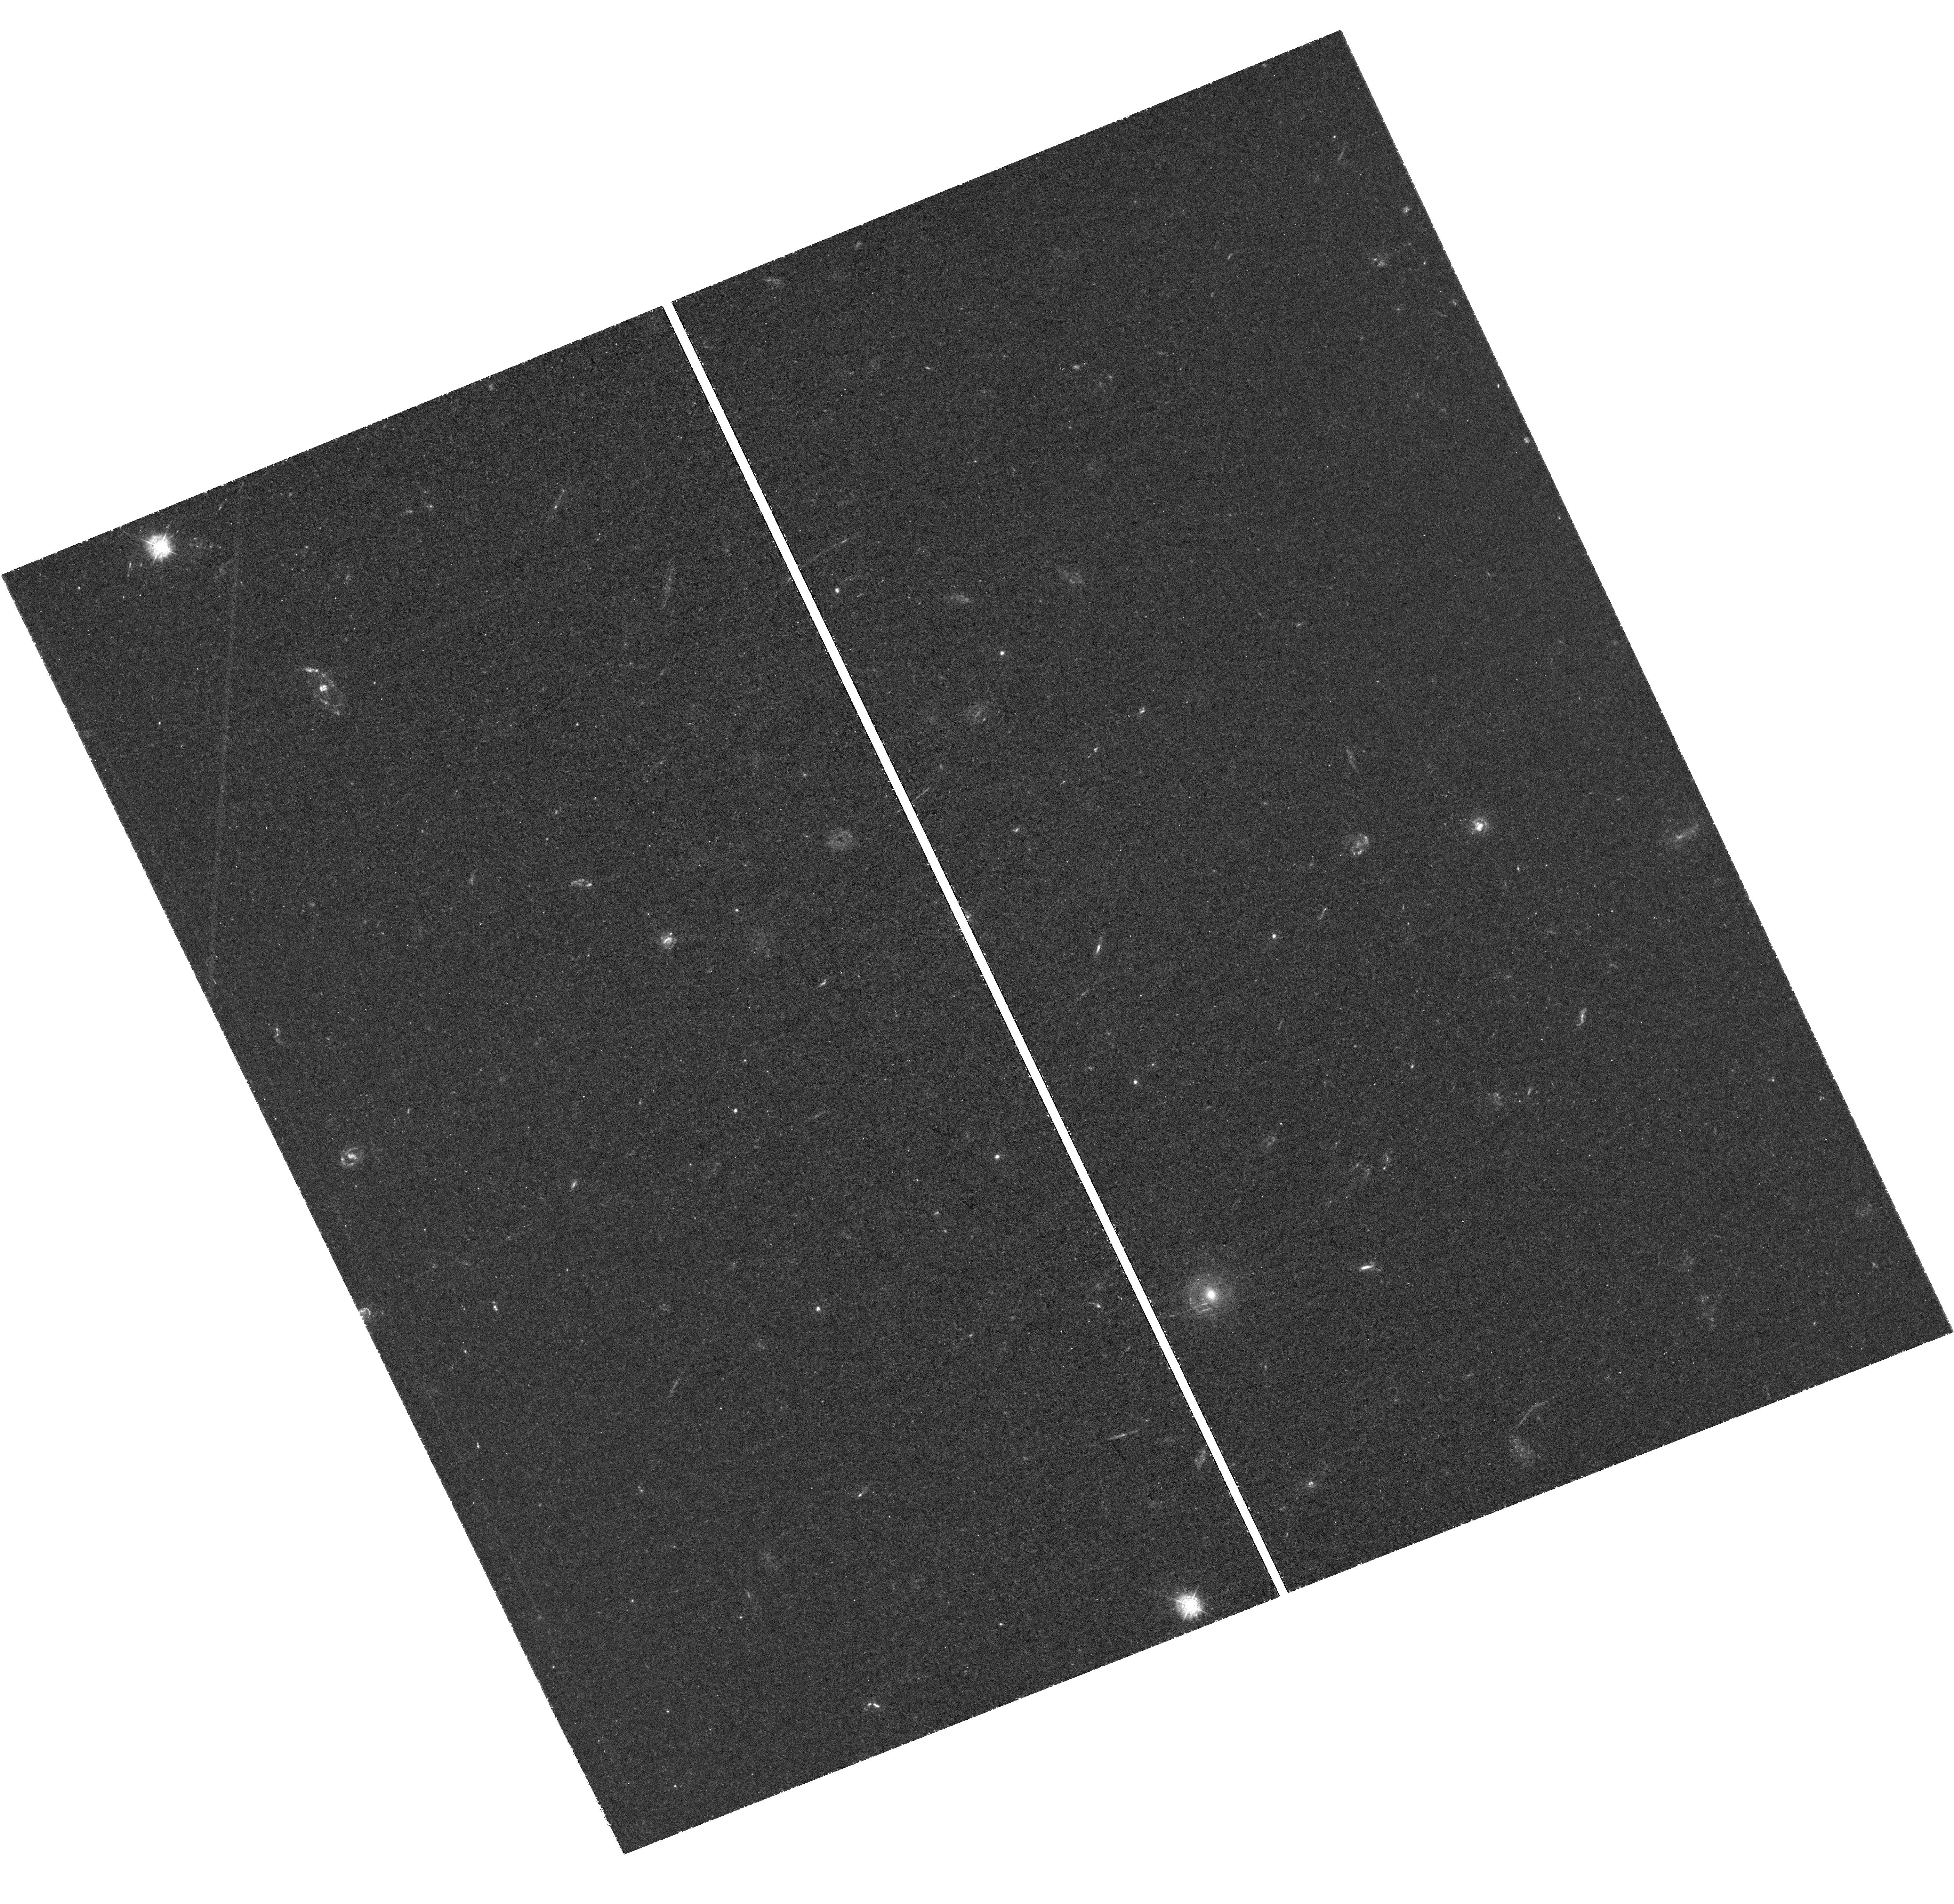
Target: MACSJ0416. Instrument: WFC3/UVIS. Filter: F336W. Exposure: 3.1 h. Observation ID: hst_14209_04_wfc3_uvis_f336w_icu104

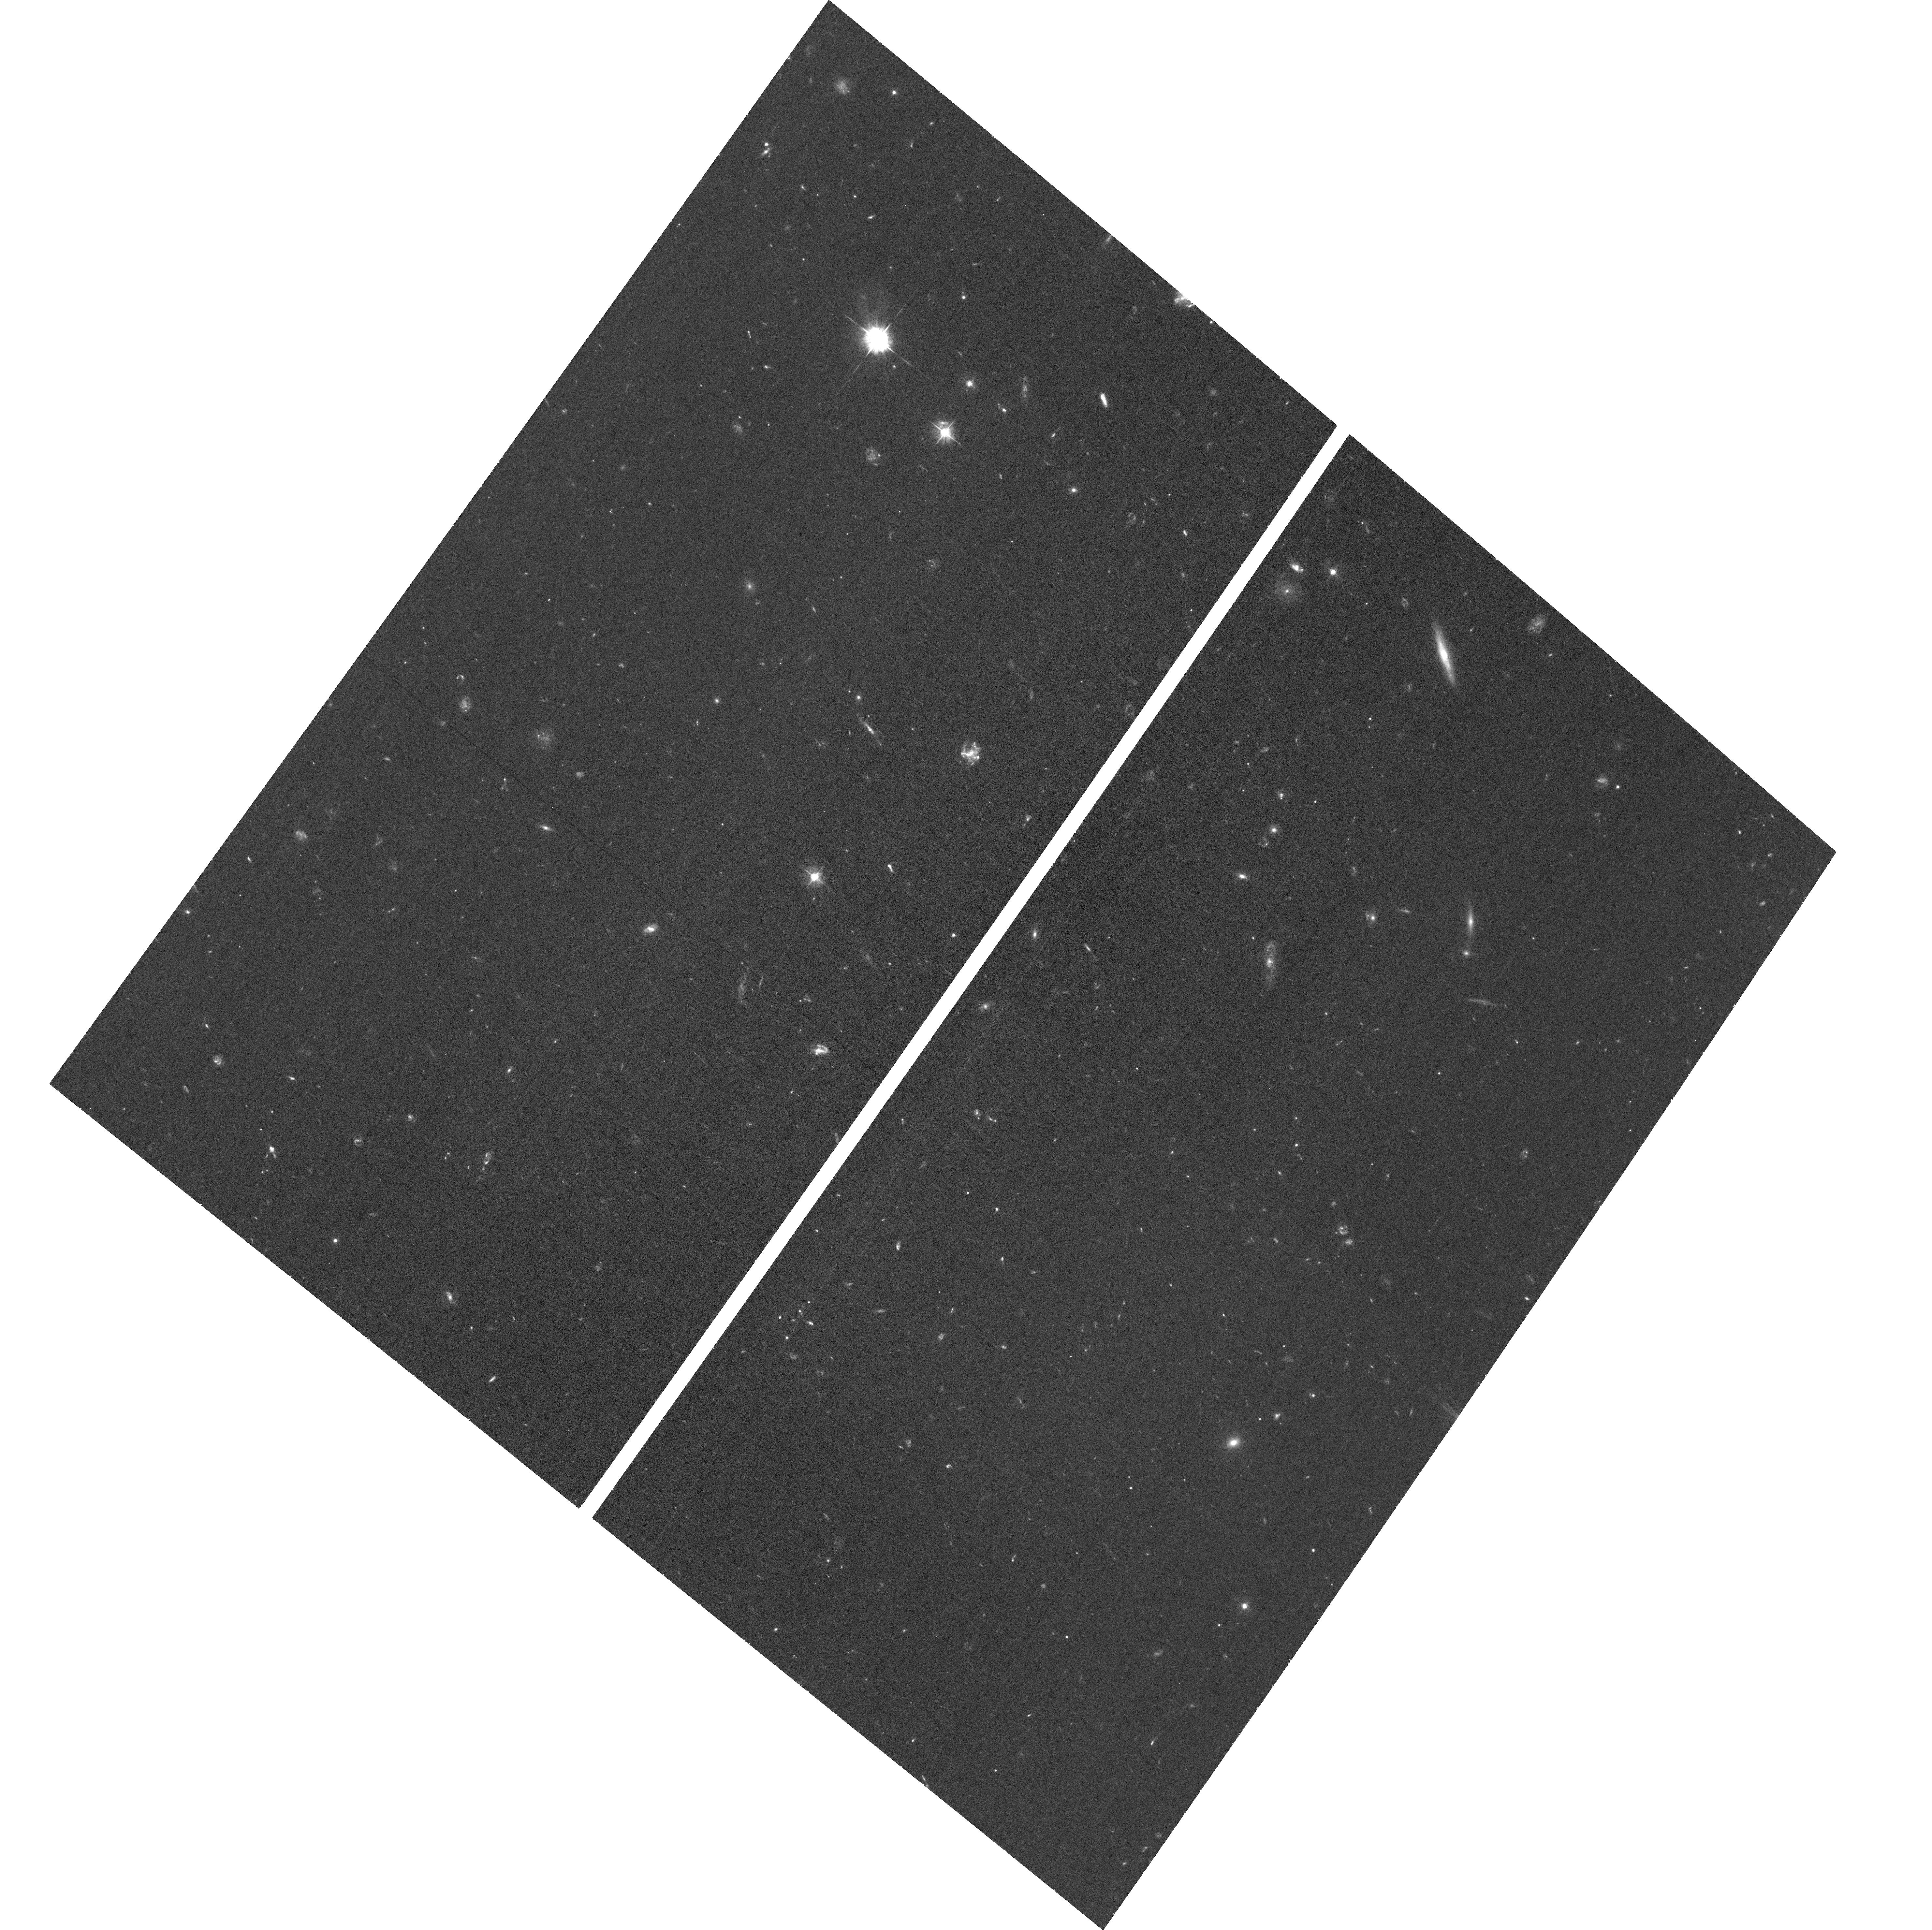
Target: field at RA 342.310°, Dec -44.555°. Instrument: ACS/WFC. Filter: F435W. Exposure: 1.4 h. Observation ID: hst_14209_07_acs_wfc_f435w_jcu107

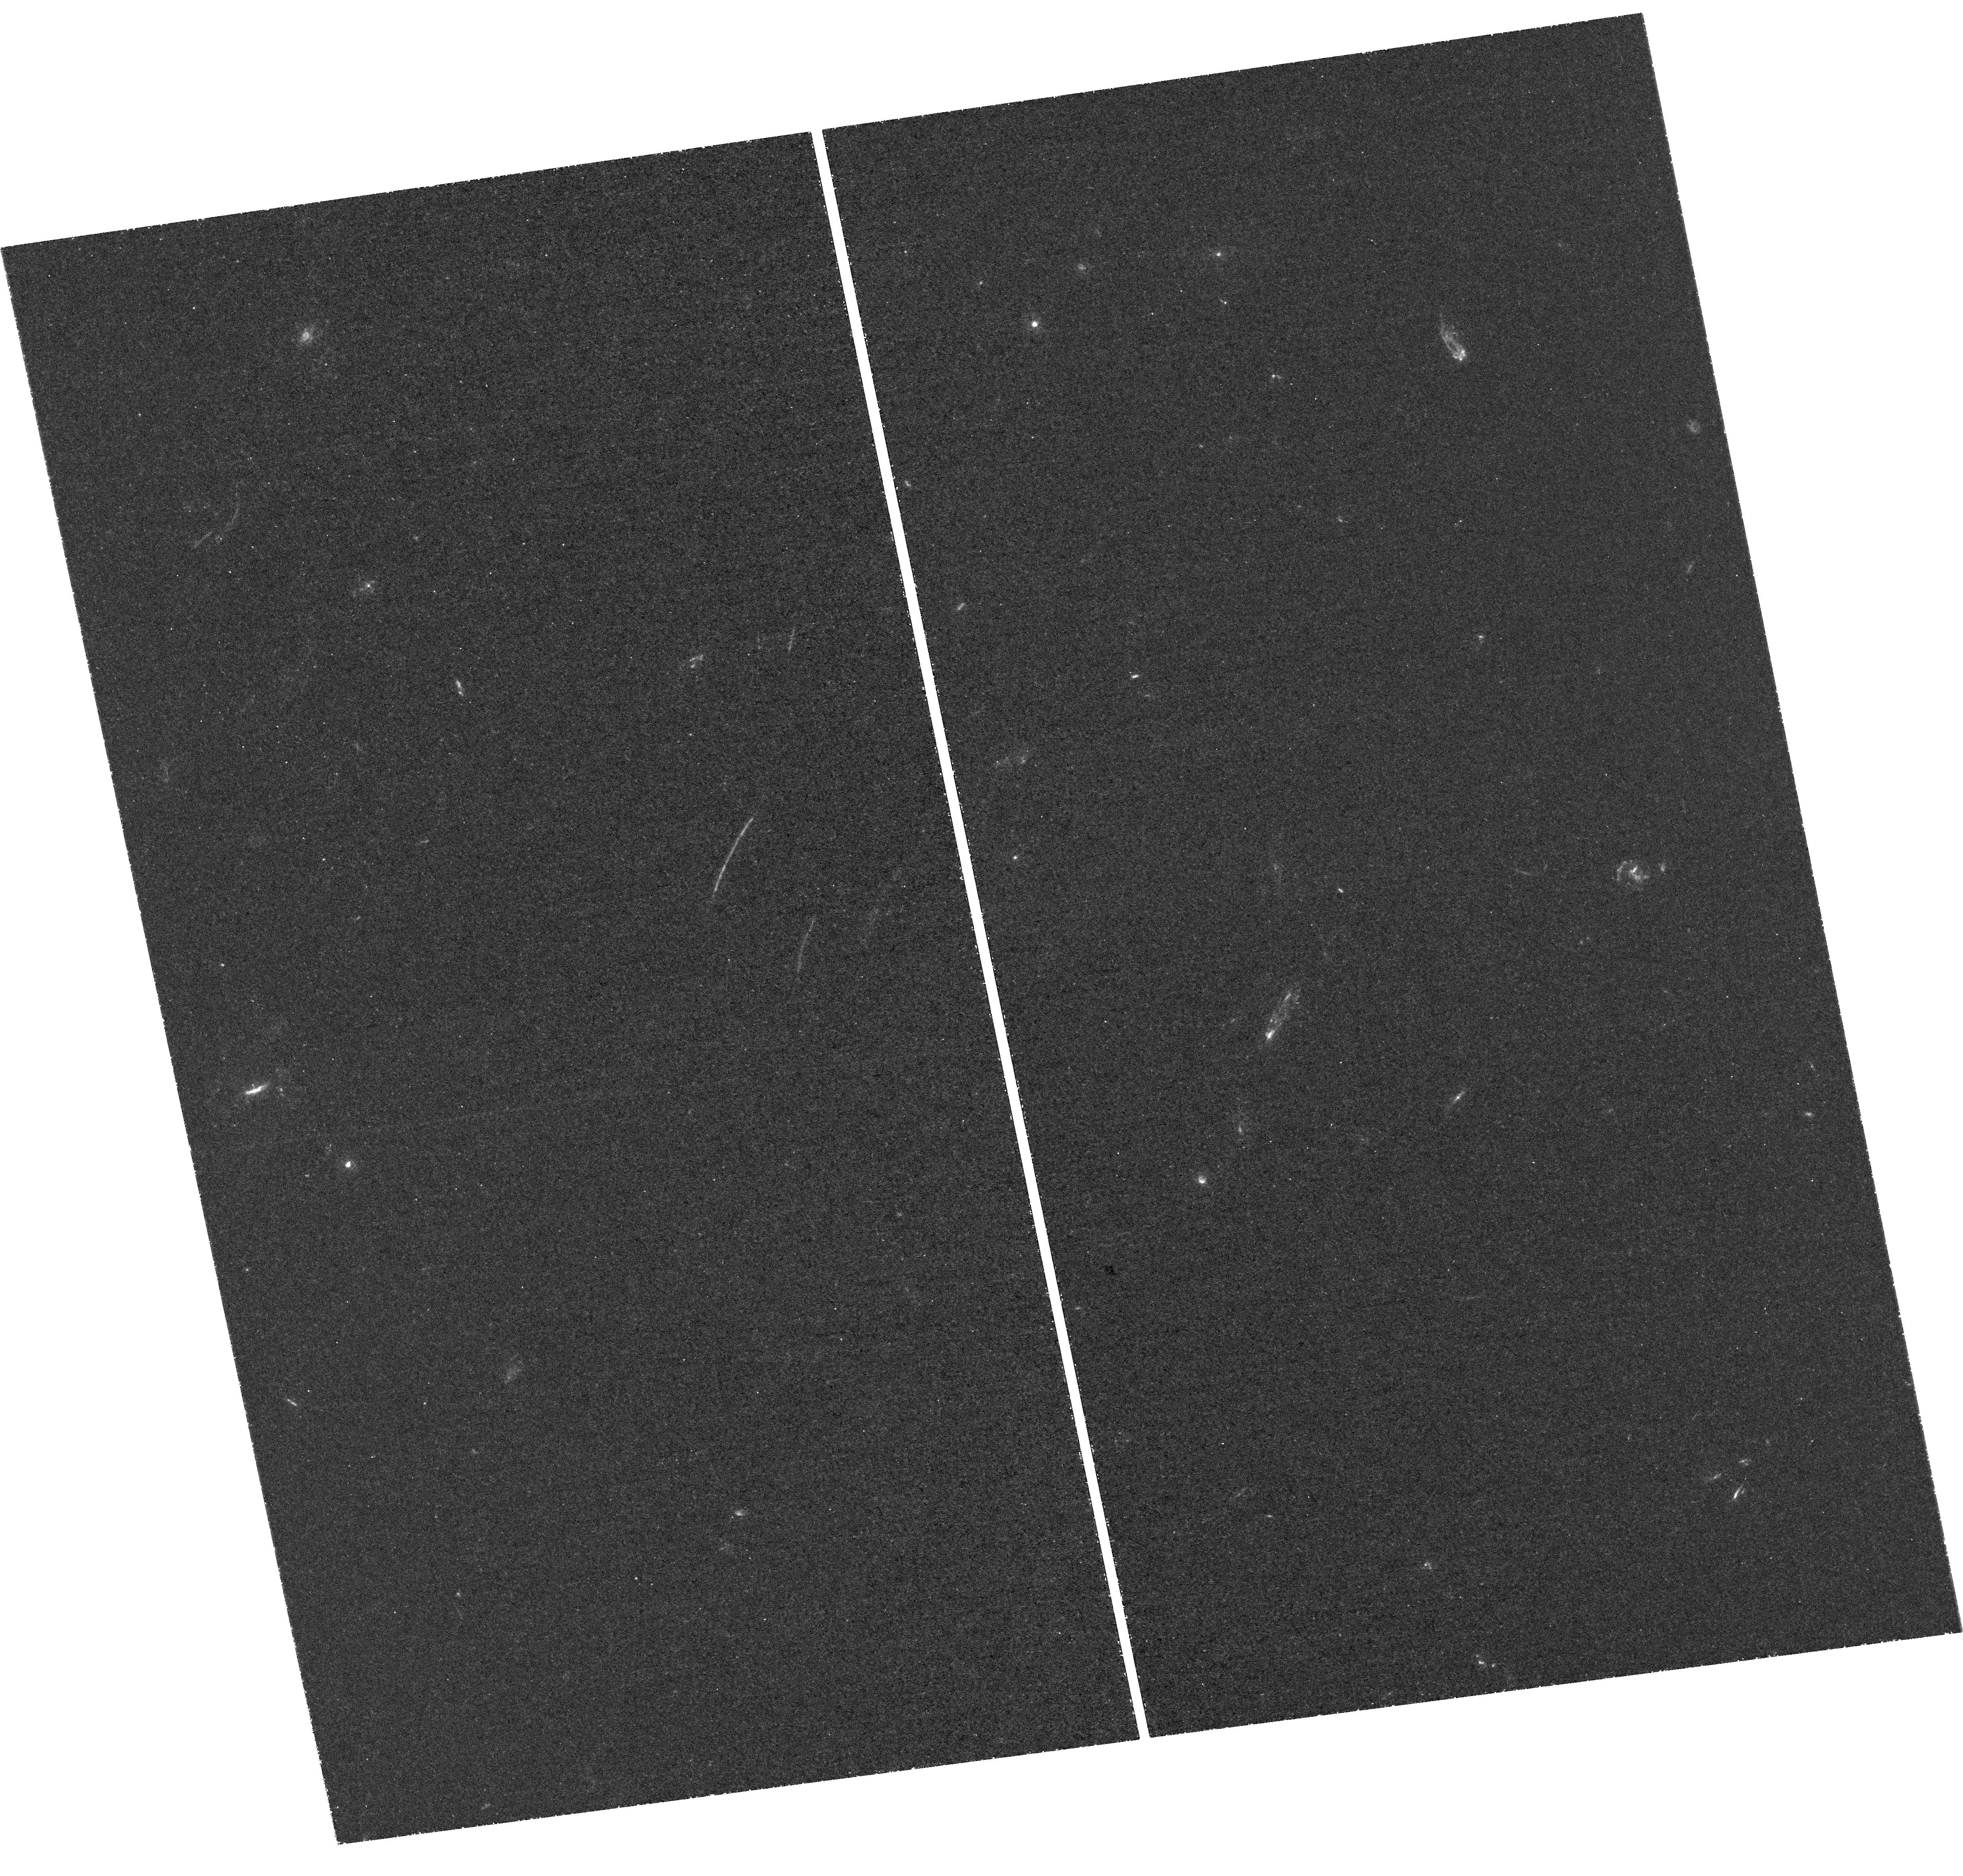
Target: ABELLS1063. Instrument: WFC3/UVIS. Filter: F275W. Exposure: 3.1 h. Observation ID: hst_14209_05_wfc3_uvis_f275w_icu105

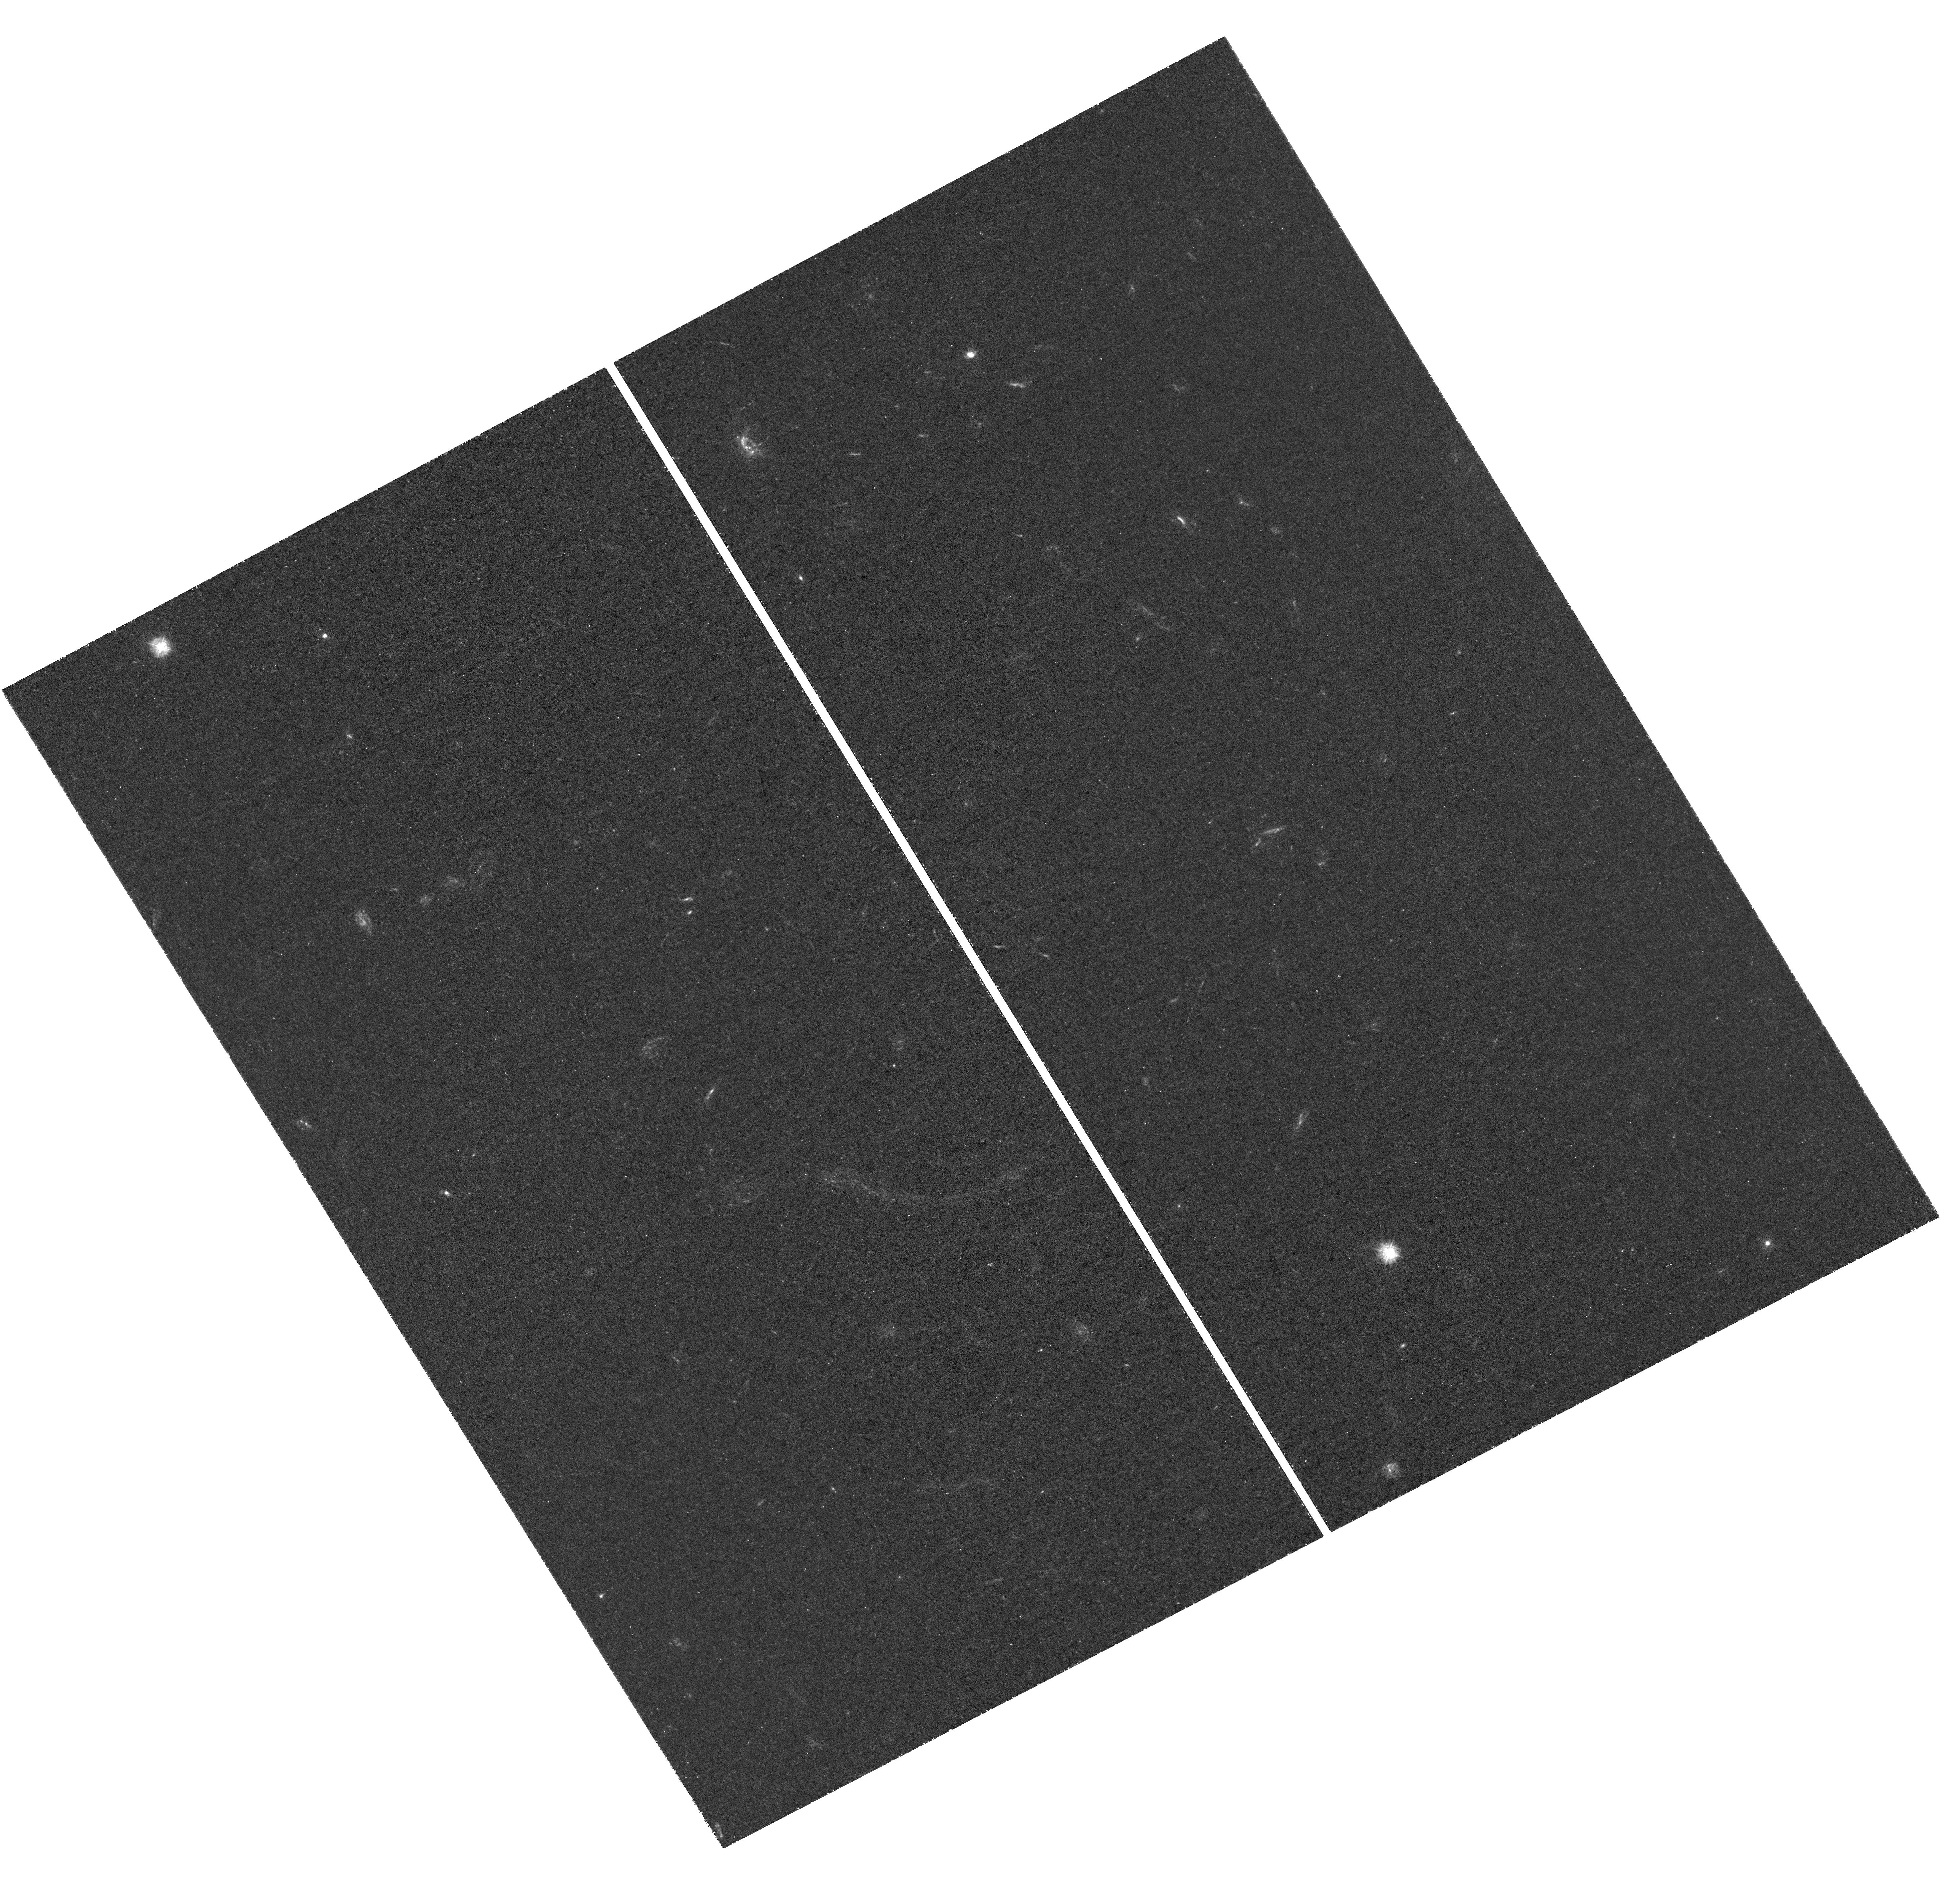
Target: ABELL370. Instrument: WFC3/UVIS. Filter: F275W. Exposure: 3.1 h. Observation ID: hst_14209_10_wfc3_uvis_f275w_icu110

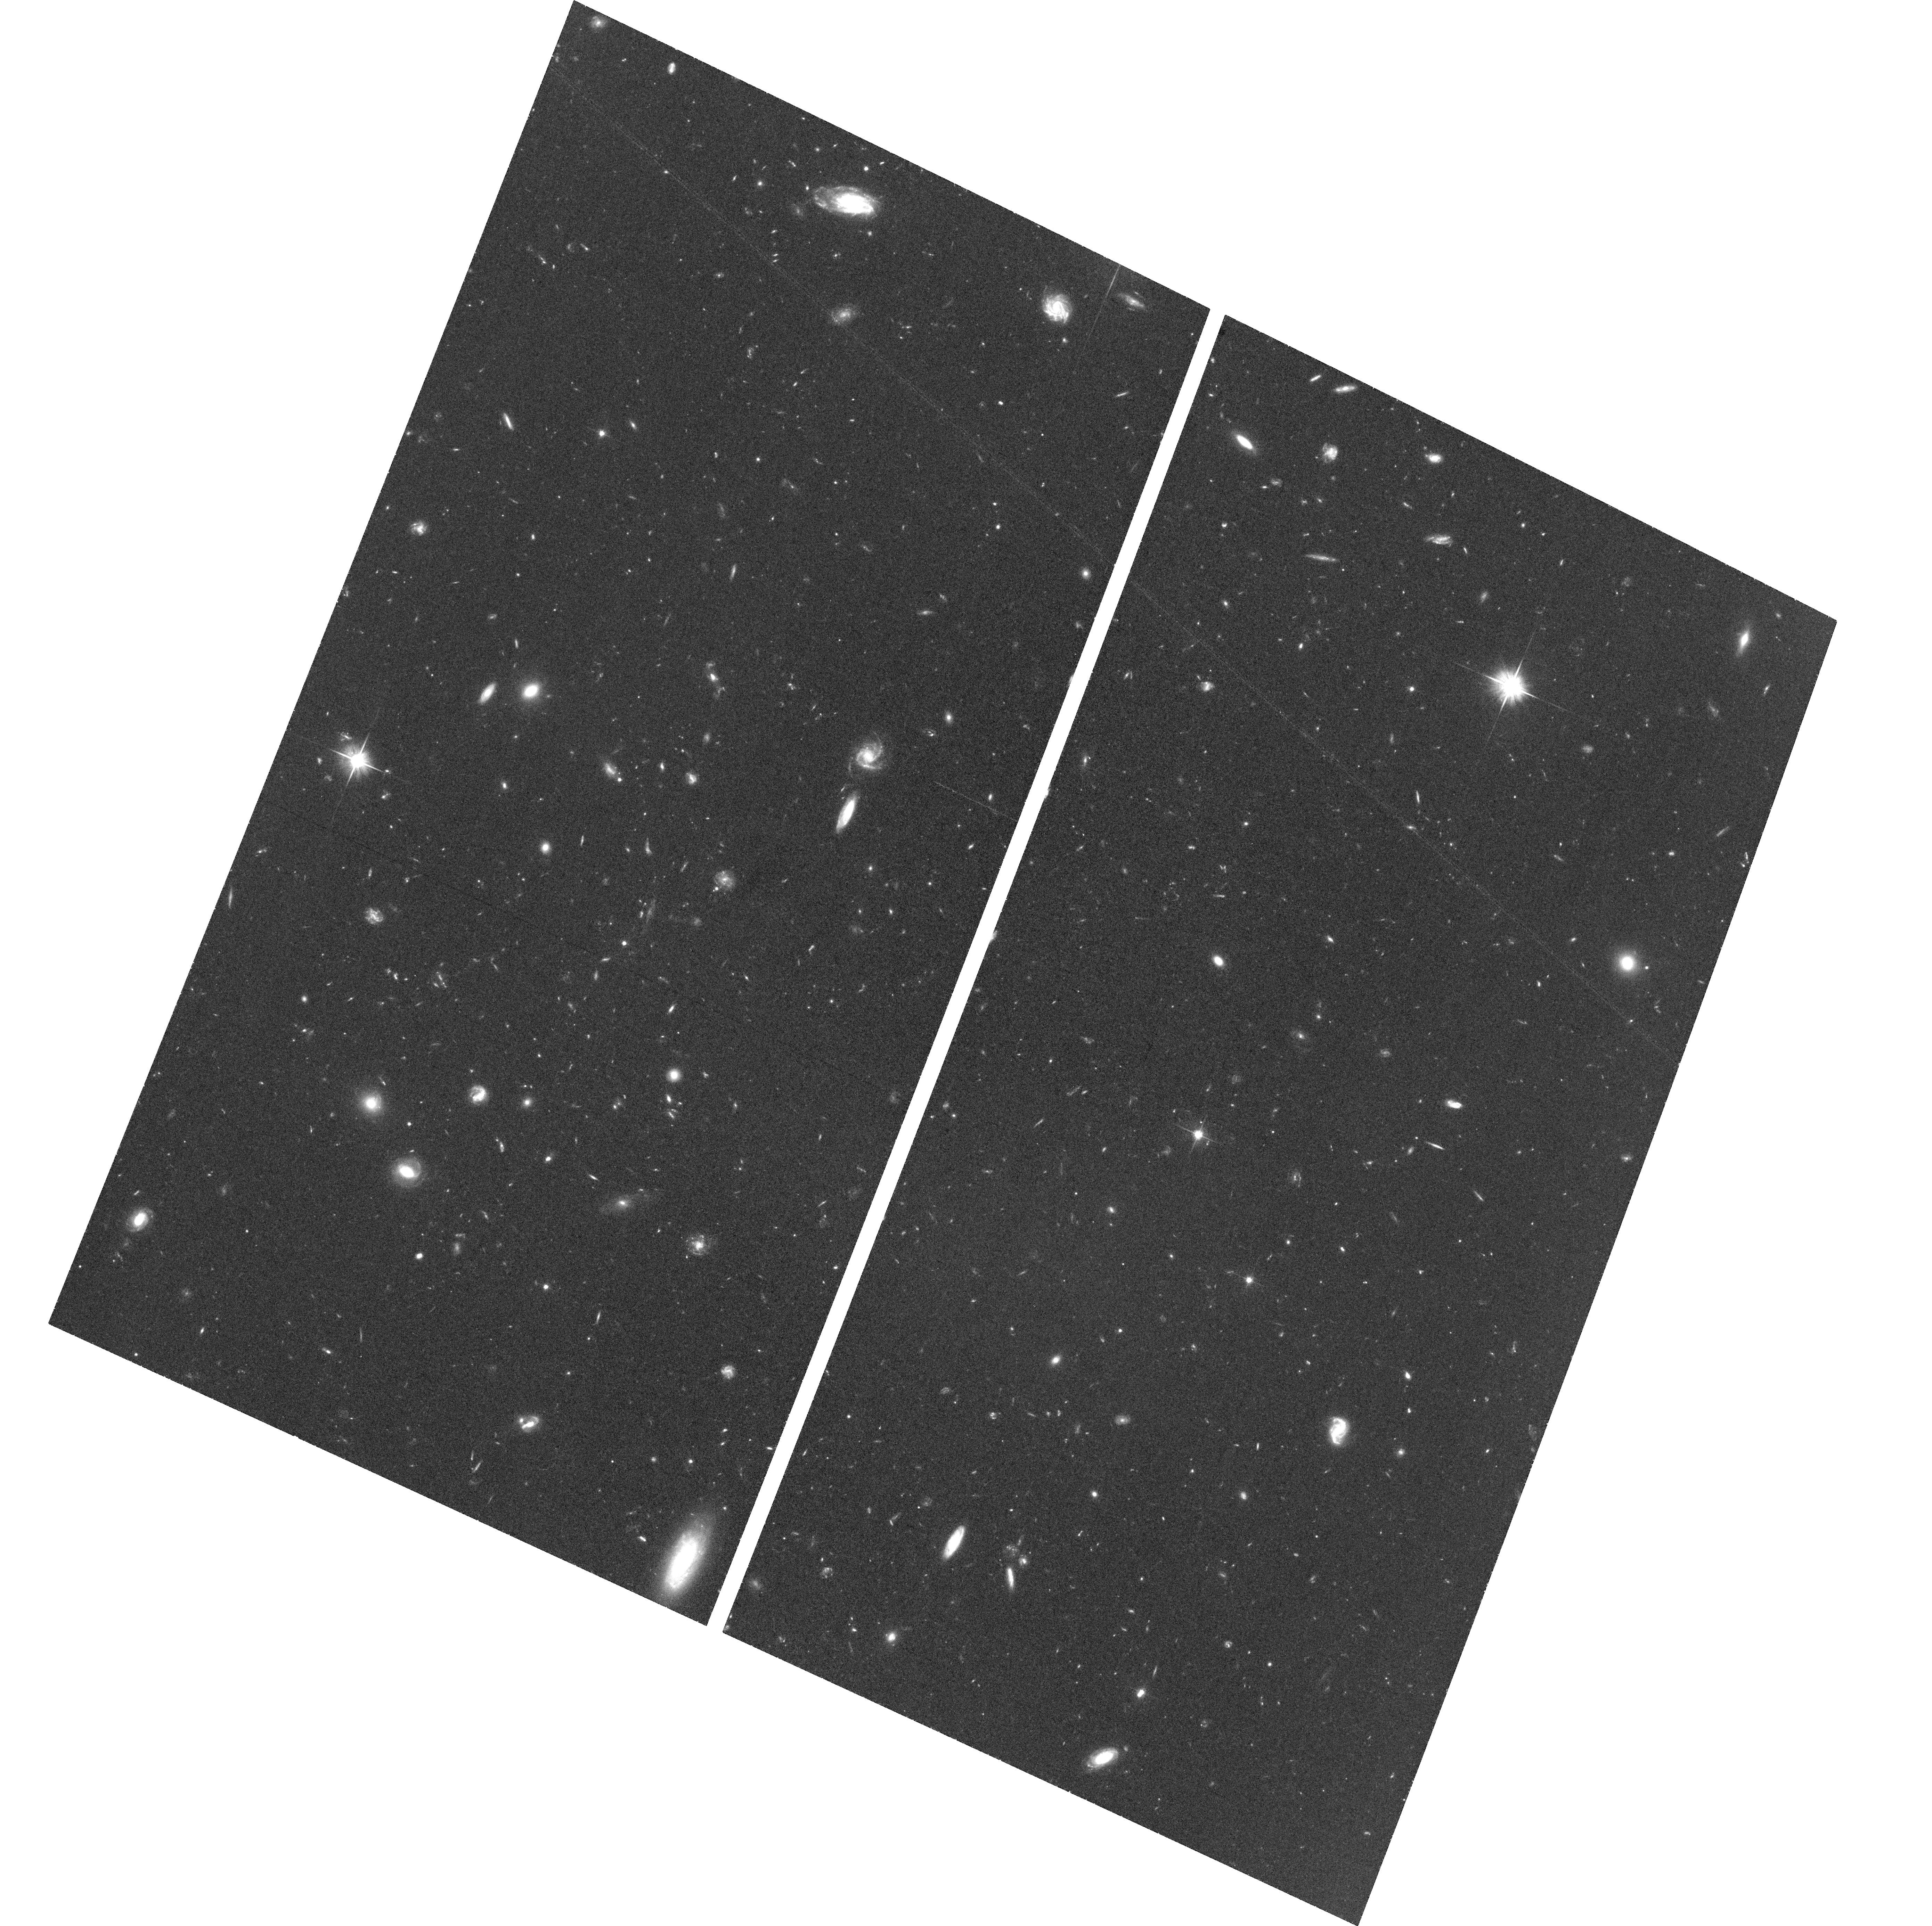
Target: field at RA 64.124°, Dec -24.120°. Instrument: ACS/WFC. Filter: F606W. Exposure: 1.3 h. Observation ID: hst_14209_02_acs_wfc_f606w_jcu102

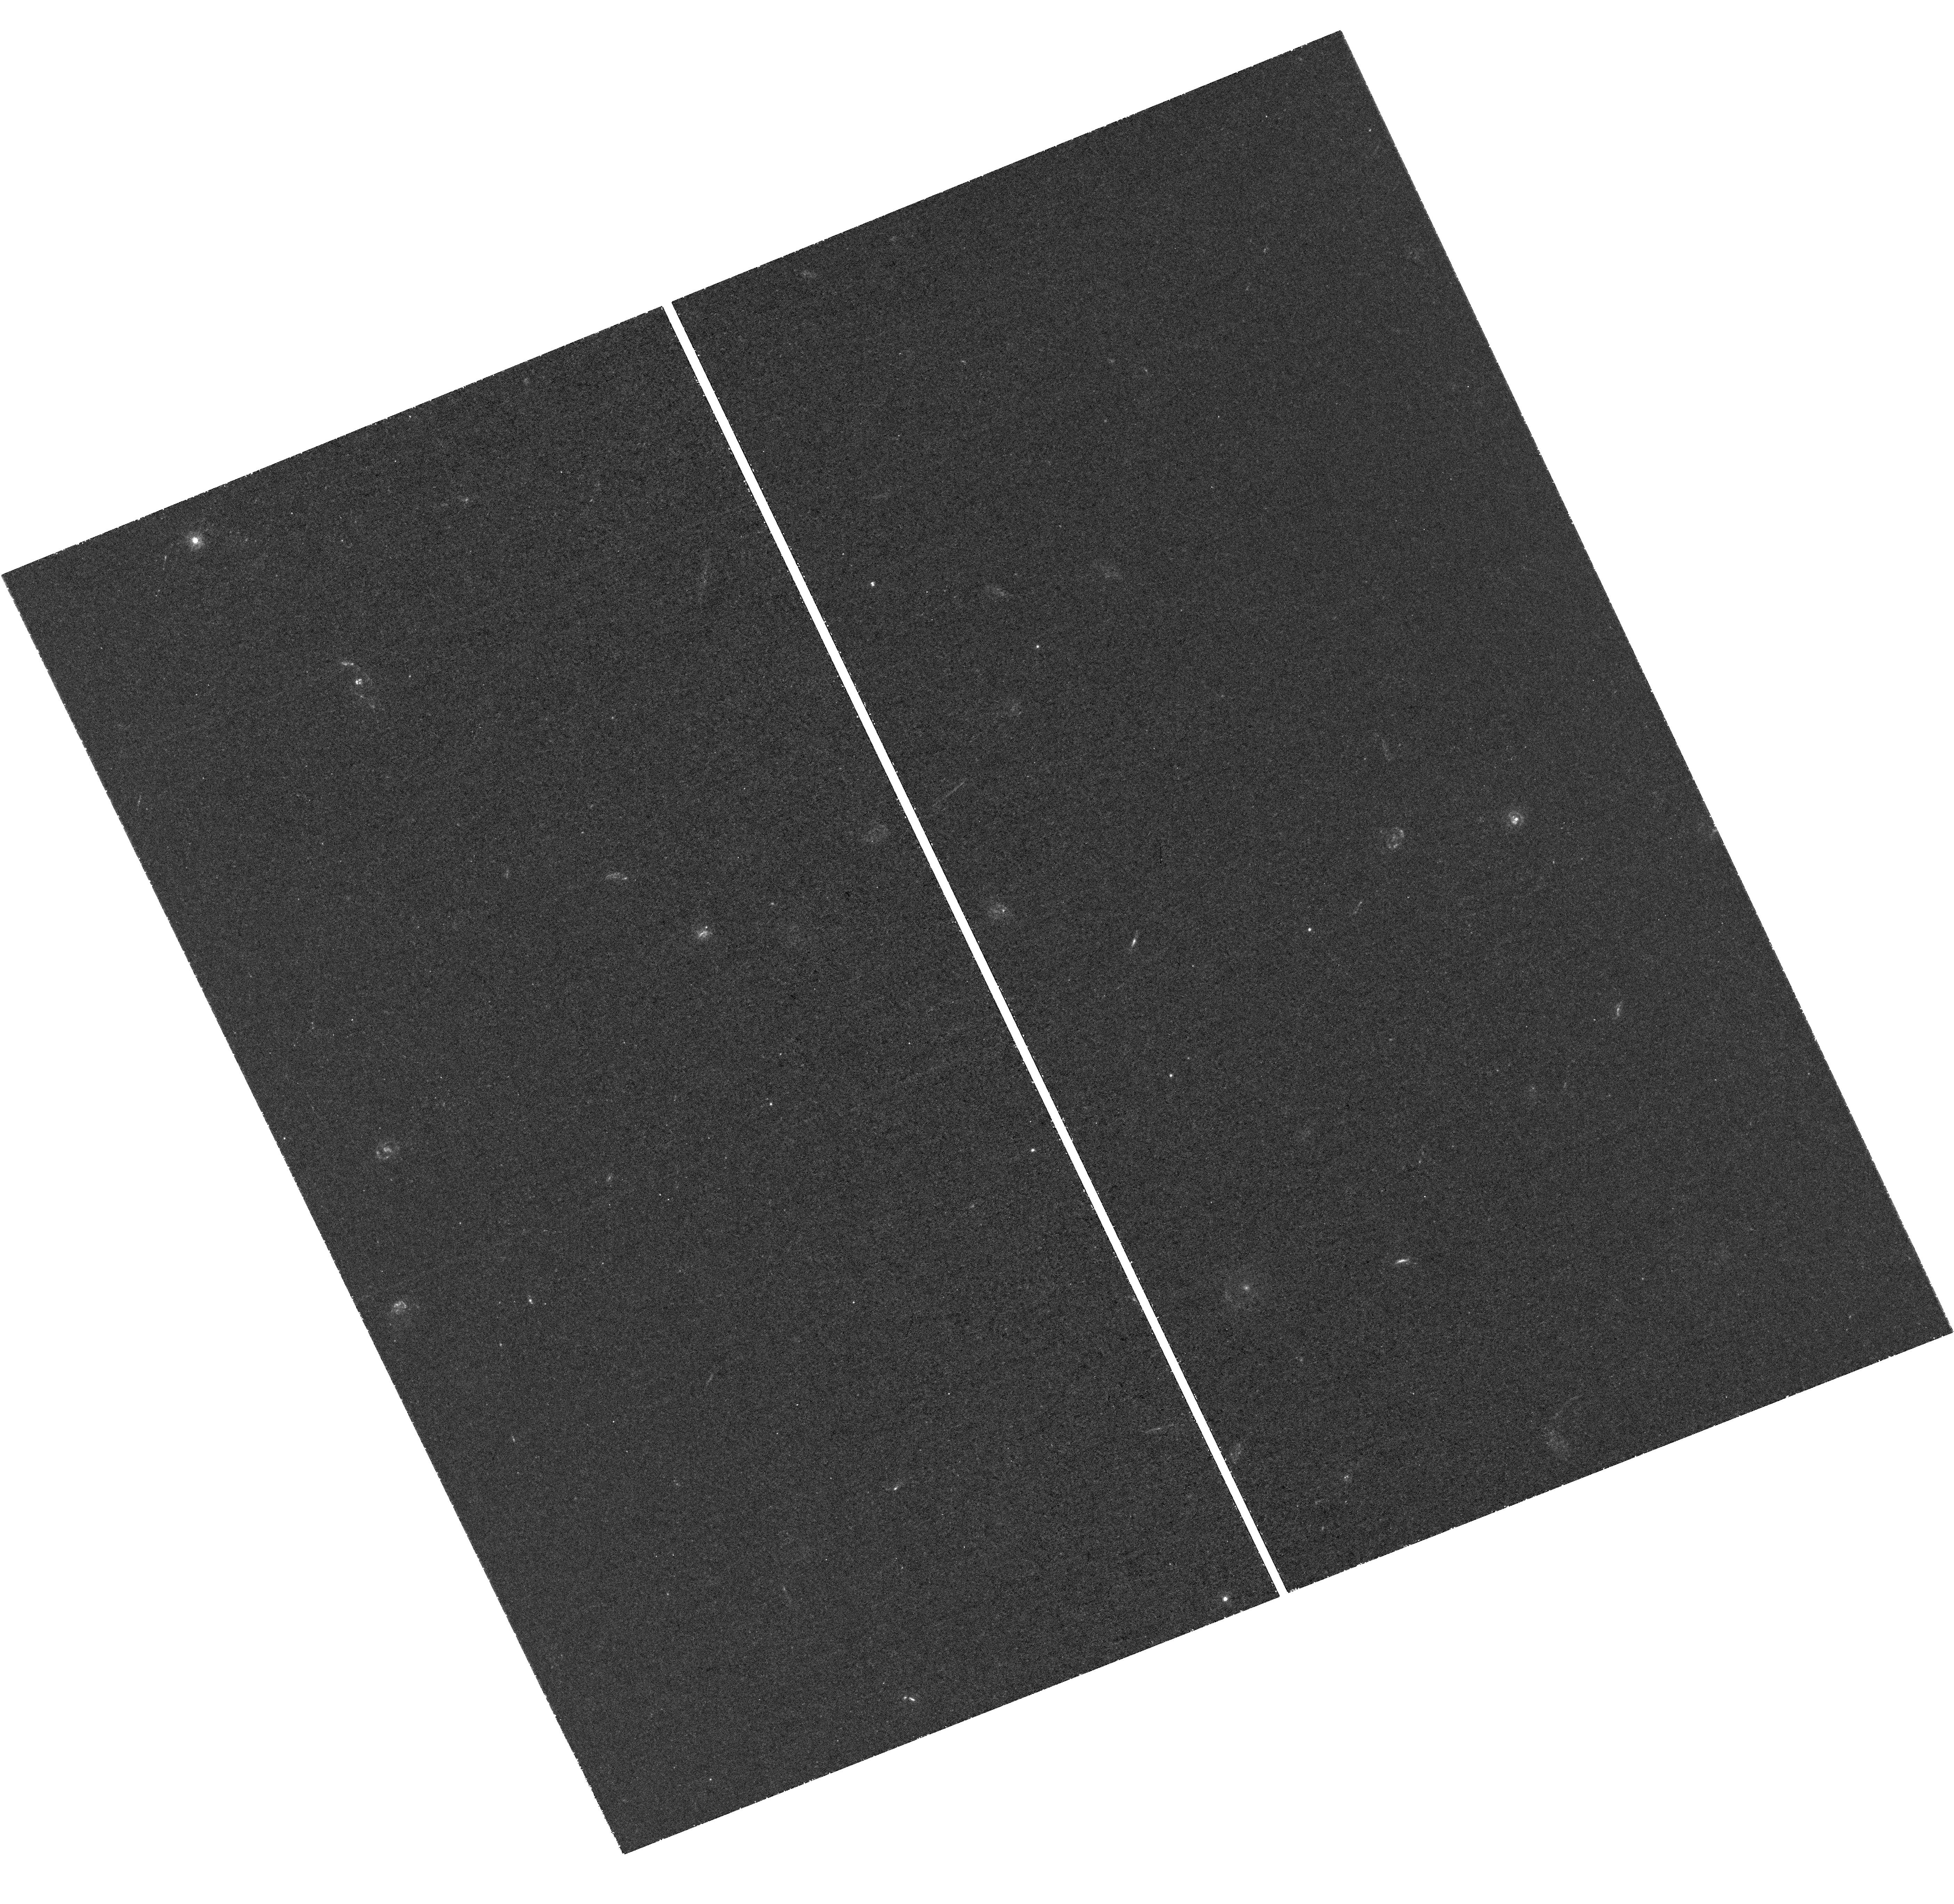
Target: MACSJ0416. Instrument: WFC3/UVIS. Filter: F275W. Exposure: 3.1 h. Observation ID: hst_14209_01_wfc3_uvis_f275w_icu101

The Final UV Frontier: Legacy Near-UV Imaging of the Frontier Fields (PI: Siana, Brian)

The Hubble Frontier Fields (HFFs) are proving to be as scientifically interesting at z < 3.5, as at z>7, the epoch for which it was designed. In Cycle 21, we observed three HFFs with WFC3/UVIS near-UV (NUV) imaging (8 orbits each of F275W, F336W). Here we propose to image the remaining three fields (which offer higher magnification at z<1.5) to enable the following: The high magnification provided by gravitational lensing enables study of star formation (SF) in dwarf galaxies at 0.75<z<1.5. With typical sensitivities of >0.03 M_sun/yr, we can study the burstiness of SF (by comparing to grism Halpha), the UV spectral slopes and extinction curves, and the sizes and luminosities of SF clumps on scales <100 pc. The NUV identifies the Lyman break of dwarf galaxies at 1.5<z<3.5 that often have featureless continua, enabling measure of the global SF rate density at its peak epoch. This is the redshift range of 80% of multiply-imaged systems, the primary constraints on the cluster mass models. The NUV will help identify multiply-imaged systems, ensuring that the HFF program attains its stated goals. At z~2.4, F275W can detect escaping Lyman continuum behind clusters much more efficiently than in the field. Within cluster galaxies, the NUV provides a high-resolution probe of SF (>0.02 M_sun/yr) not available with existing data sets. We will characterize galaxies transitioning between the blue cloud and red sequence, including "jellyfish" galaxies with SF tails of stripped gas, and ellipticals and S0s with residual SF only apparent in the UV. Completing the sample will provide insight into how cluster mass and dynamical state affect quenching of cluster galaxies.